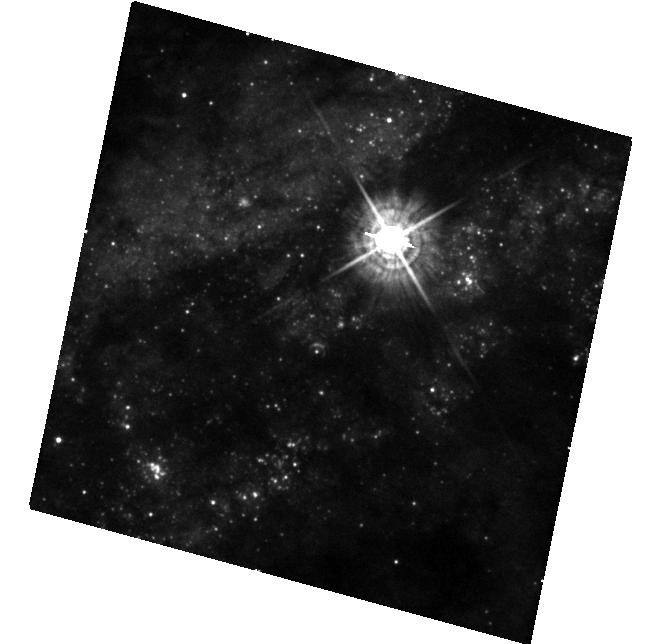
Target: SN2016ADJ
Instrument: WFC3/UVIS
Filter: F438W
Exposure: 23 min
Observation ID: hst_14487_02_wfc3_uvis_f438w_id3q02

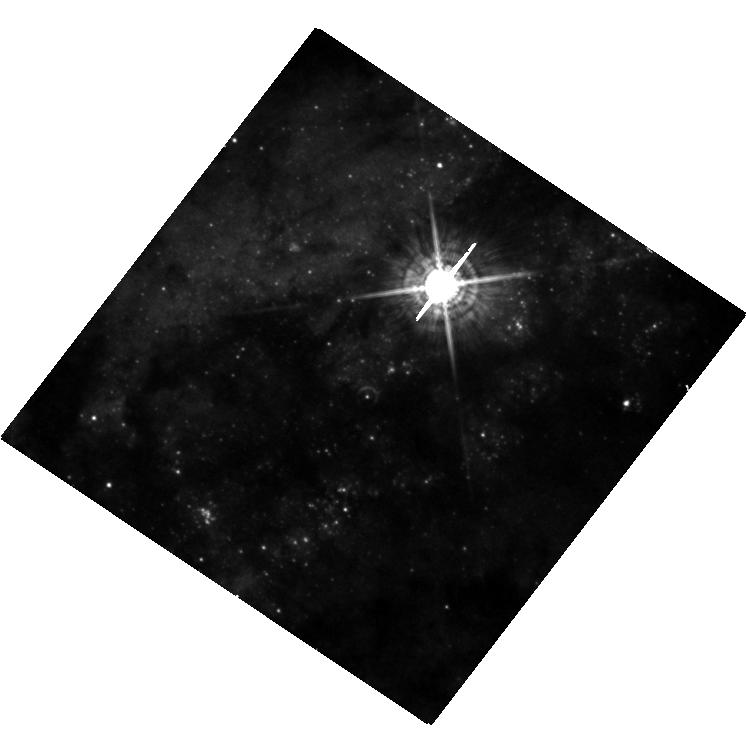
Target: SN2016ADJ
Instrument: WFC3/UVIS
Filter: F547M
Exposure: 20 min
Observation ID: hst_14487_03_wfc3_uvis_f547m_id3q03

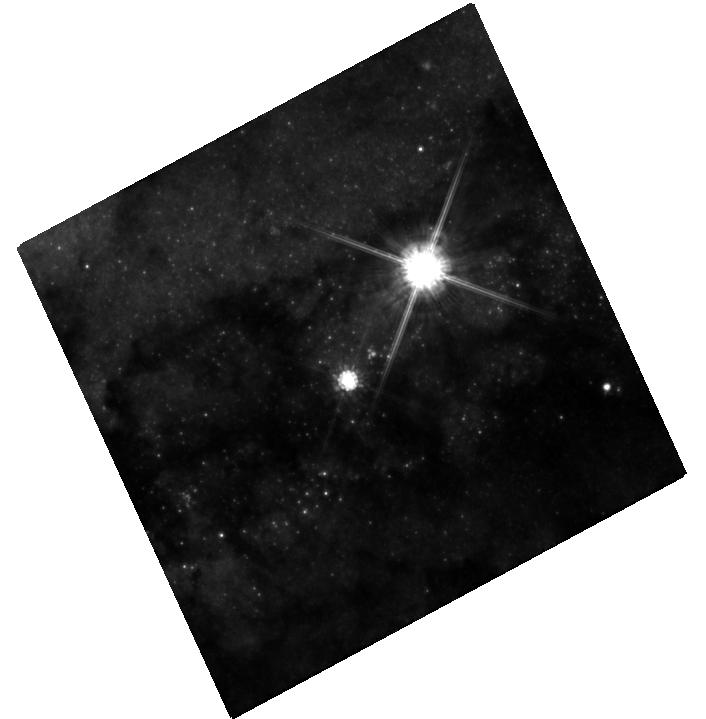
Target: SN2016ADJ
Instrument: WFC3/UVIS
Filter: F814W
Exposure: 22 min
Observation ID: hst_14487_01_wfc3_uvis_f814w_id3q01

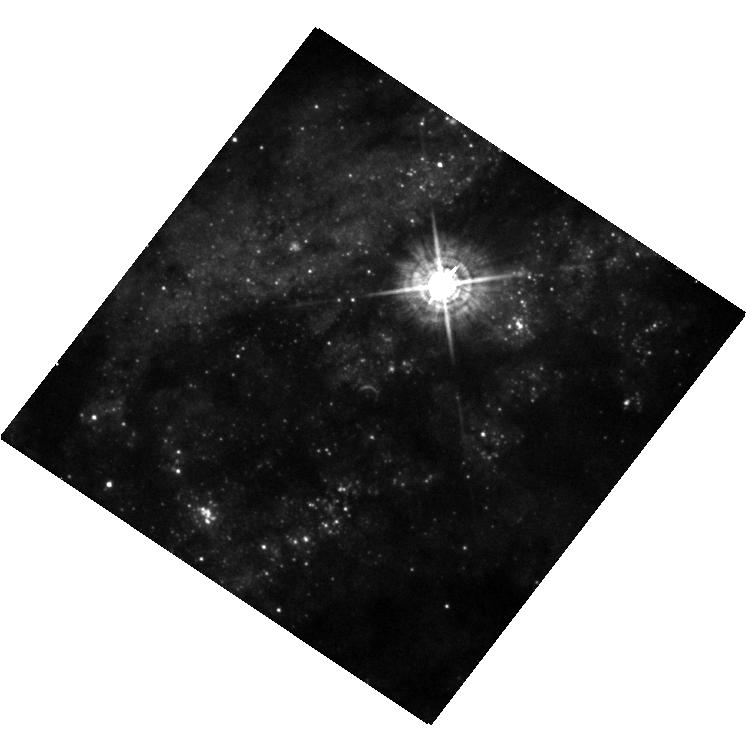
Target: SN2016ADJ
Instrument: WFC3/UVIS
Filter: F438W
Exposure: 23 min
Observation ID: hst_14487_03_wfc3_uvis_f438w_id3q03

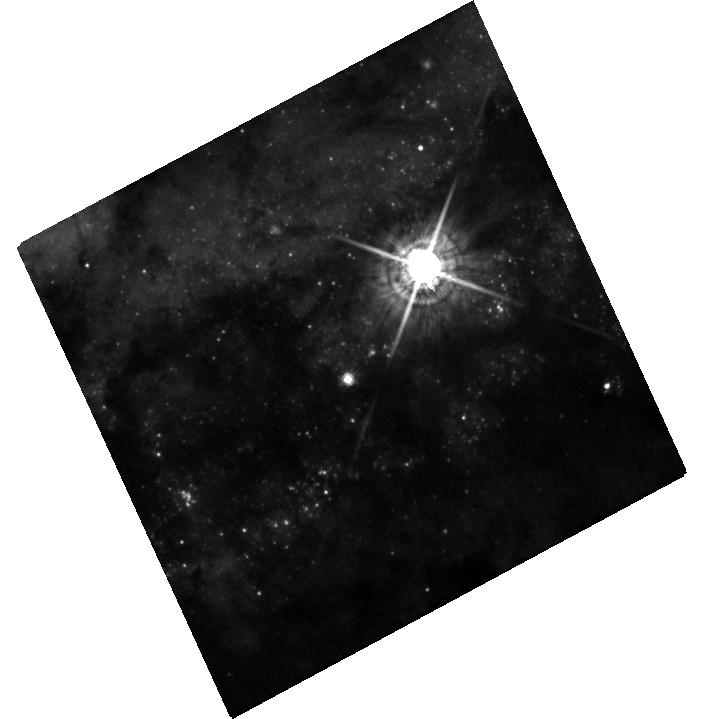
Target: SN2016ADJ
Instrument: WFC3/UVIS
Filter: F547M
Exposure: 27 min
Observation ID: hst_14487_01_wfc3_uvis_f547m_id3q01

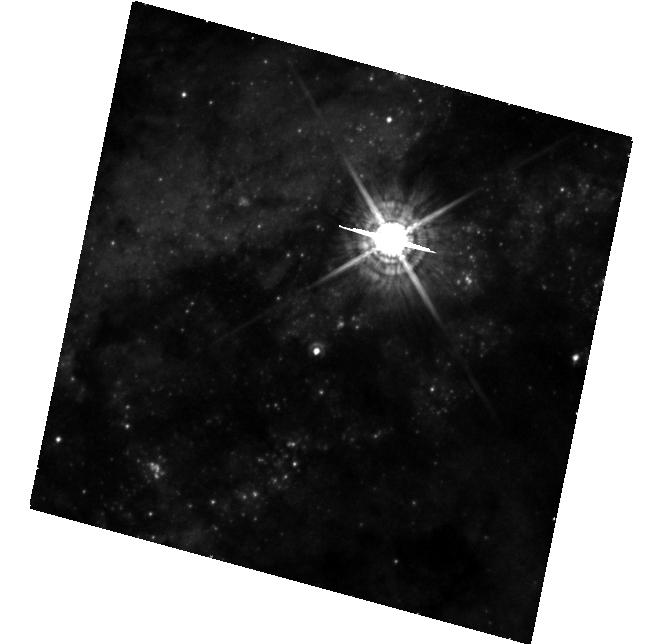
Target: SN2016ADJ
Instrument: WFC3/UVIS
Filter: F547M
Exposure: 20 min
Observation ID: hst_14487_02_wfc3_uvis_f547m_id3q02

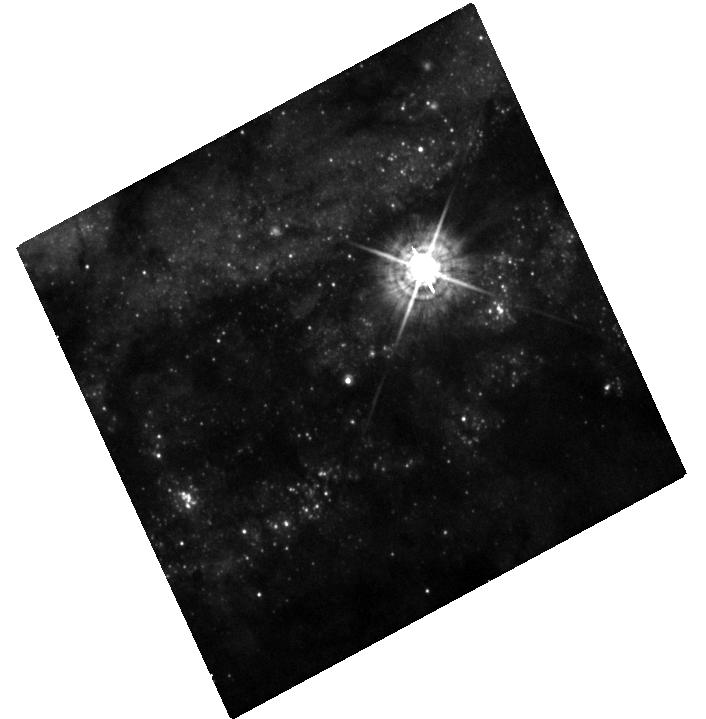
Target: SN2016ADJ
Instrument: WFC3/UVIS
Filter: F438W
Exposure: 23 min
Observation ID: hst_14487_01_wfc3_uvis_f438w_id3q01

Light Echoes and the Progenitor of SN 2016adj in Cen A (PI: Sugerman, Ben E. K.)

Supernova (SN) 2016adj is the fifth closest SN to be discovered during the lifetime of HST. This event offers us a rich variety of rare and unique opportunities, including: (1) identifying the progenitor; (2) mapping the three-dimensional structure and chemical composition of the progenitor's circumstellar and the host galaxy's interstellar environments; (3) testing models of stellar mass loss and high-mass stellar evolution; and (4) measuring the distance to the host galaxy, Cen A. The progenitor field of the SN has been observed from the near-UV to the near-IR with WFC3, which will immediately allow us to accomplish the first science goal by identifying the progenitor (or establishing its upper limits) once a new image with the SN present is taken. Preliminary analyses of early-time spectra of SN 2016adj indicate its light is being extinguished by at least A(V)=2-4 magnitudes, meaning it is buried deep within the dust lane of Cen A. Echoes of the SN light off of this dust will allow us to produce high-resolution, three-dimensional maps of the structure and composition of the dust in and around the line-of-sight to the SN, which we will use (as explained in this proposal) to accomplish science goals (2)-(4) listed above. Please note that since echoes pass through a given point in space only once, data are permanently lost for each epoch that is not observed. While we will propose for continued observations in the Cycle 24 call for proposals, most of the science we propose cannot be achieved if the observations in this proposal are not taken before Cycle 24 begins.